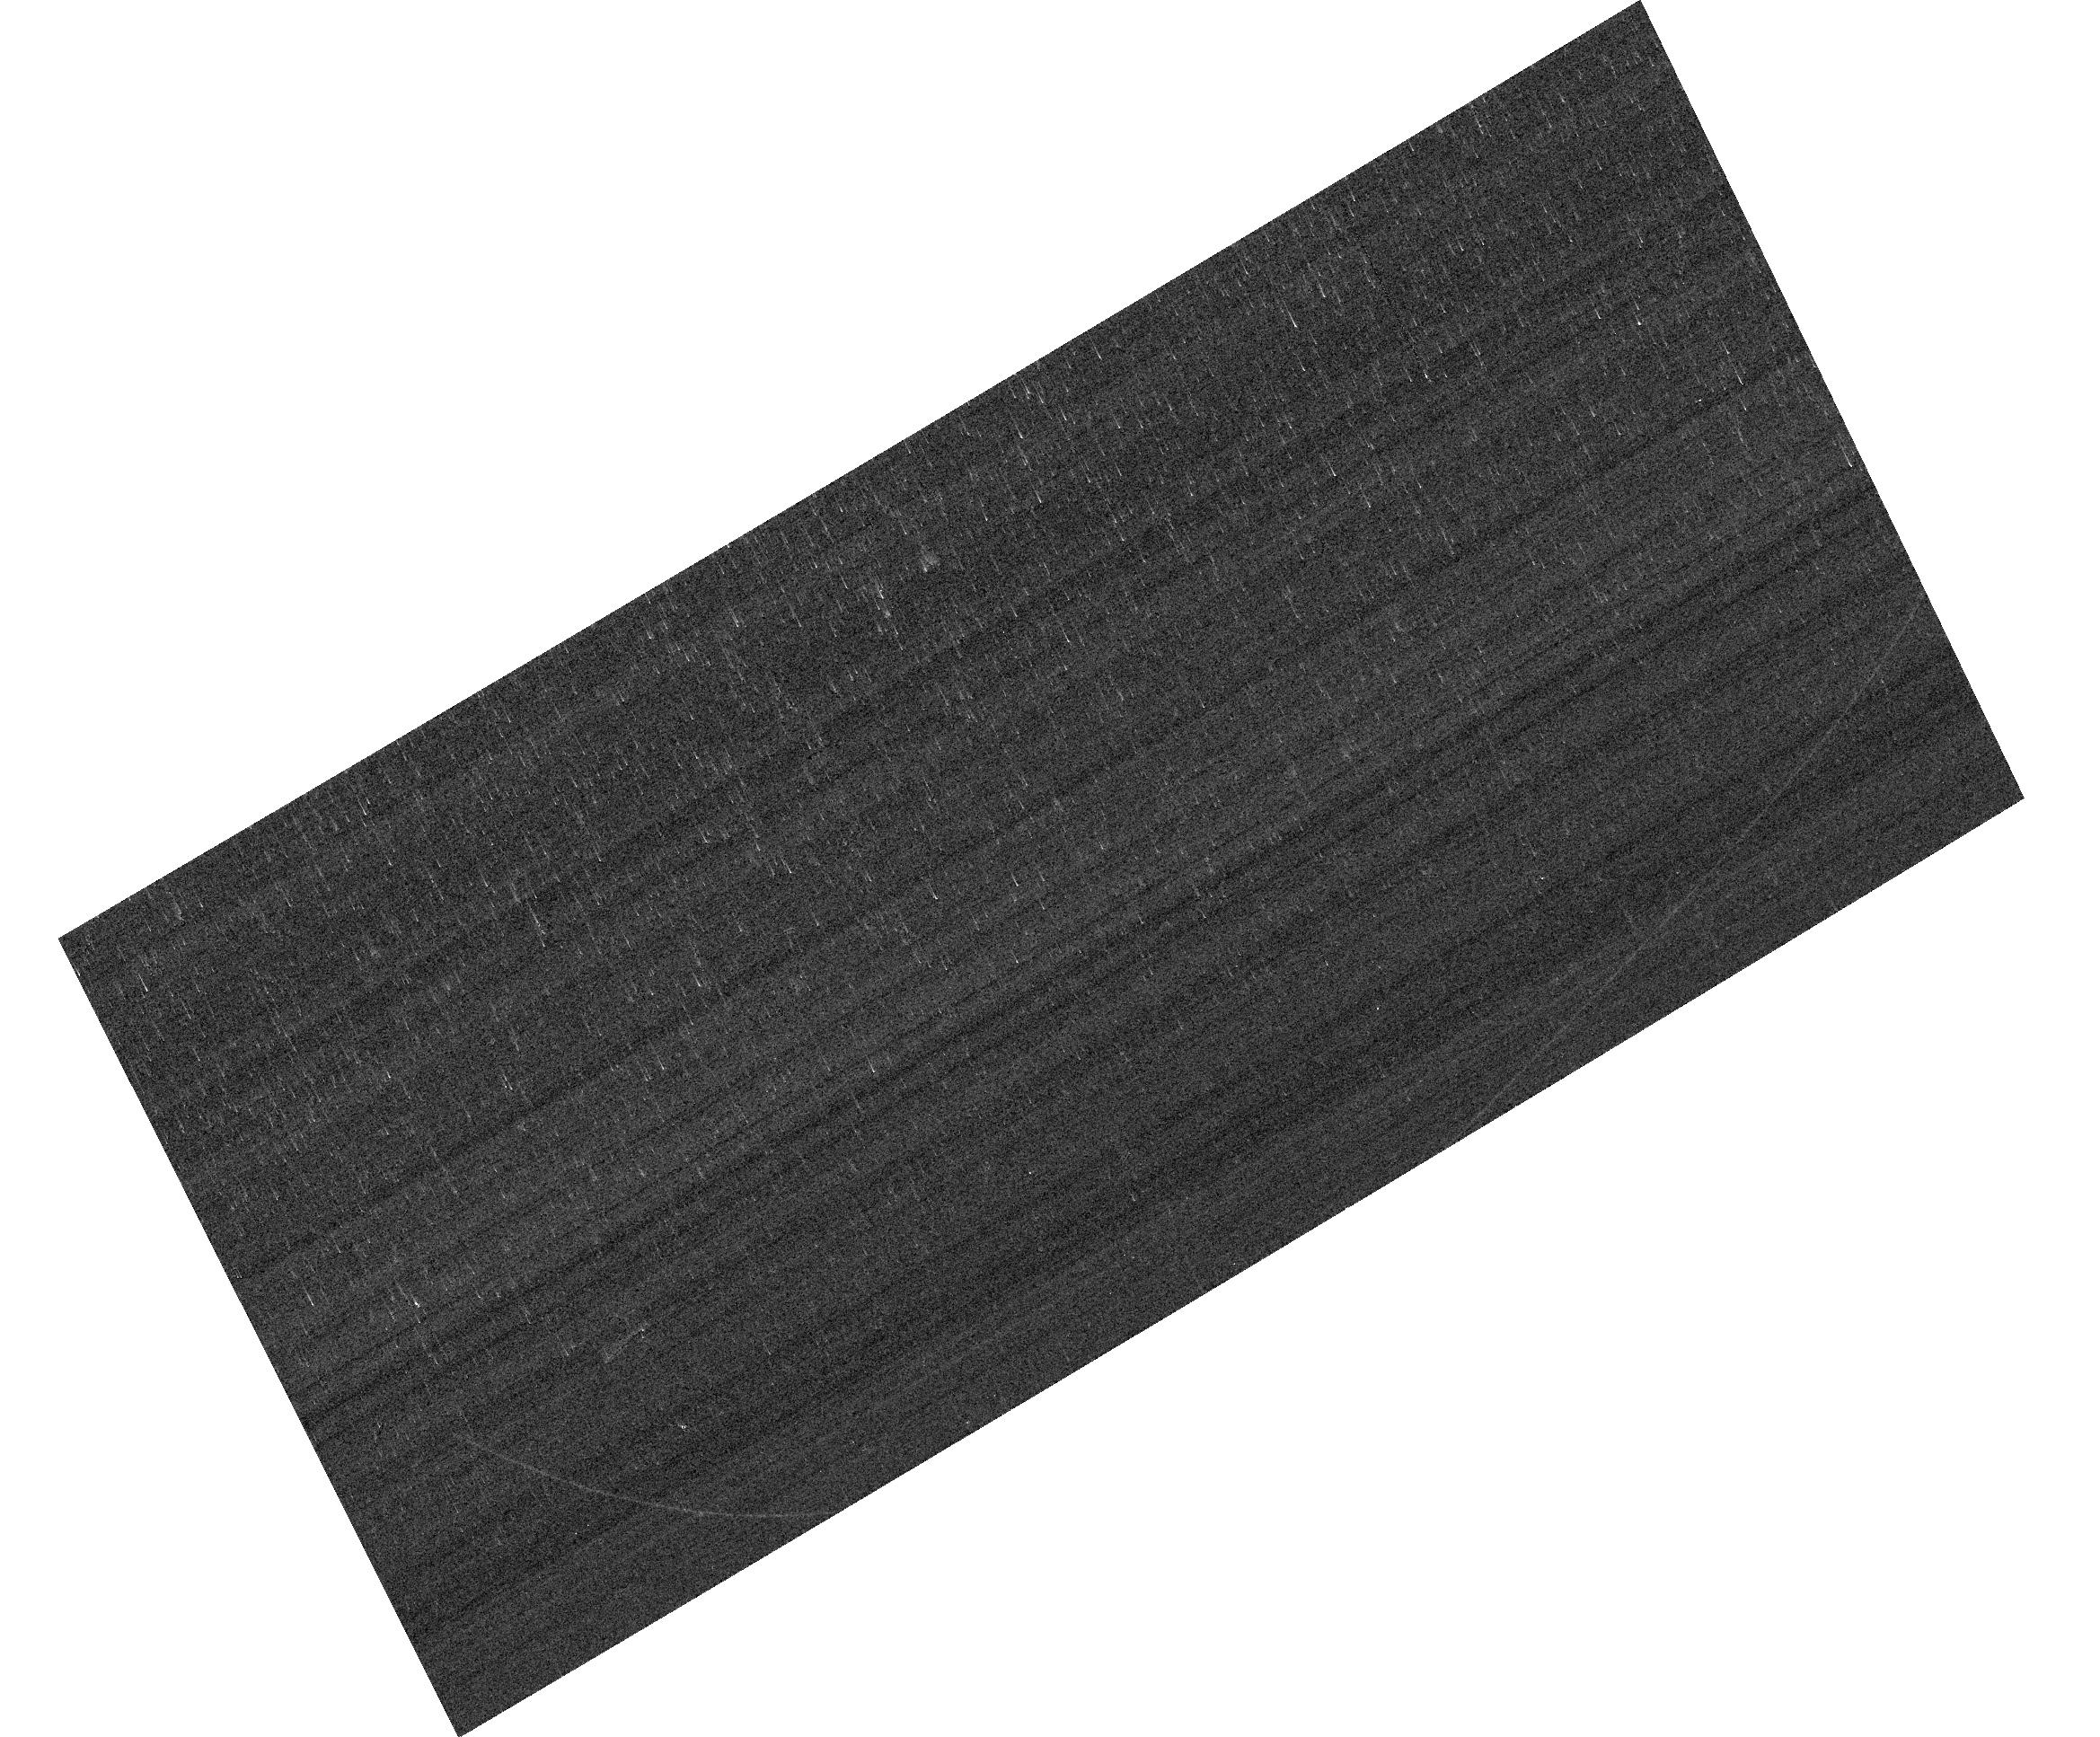
Target: GRW+70D5824. Instrument: ACS/WFC. Filter: F658N. Exposure: 2 min. Observation ID: hst_17984_03_acs_wfc_f658n_jflp03

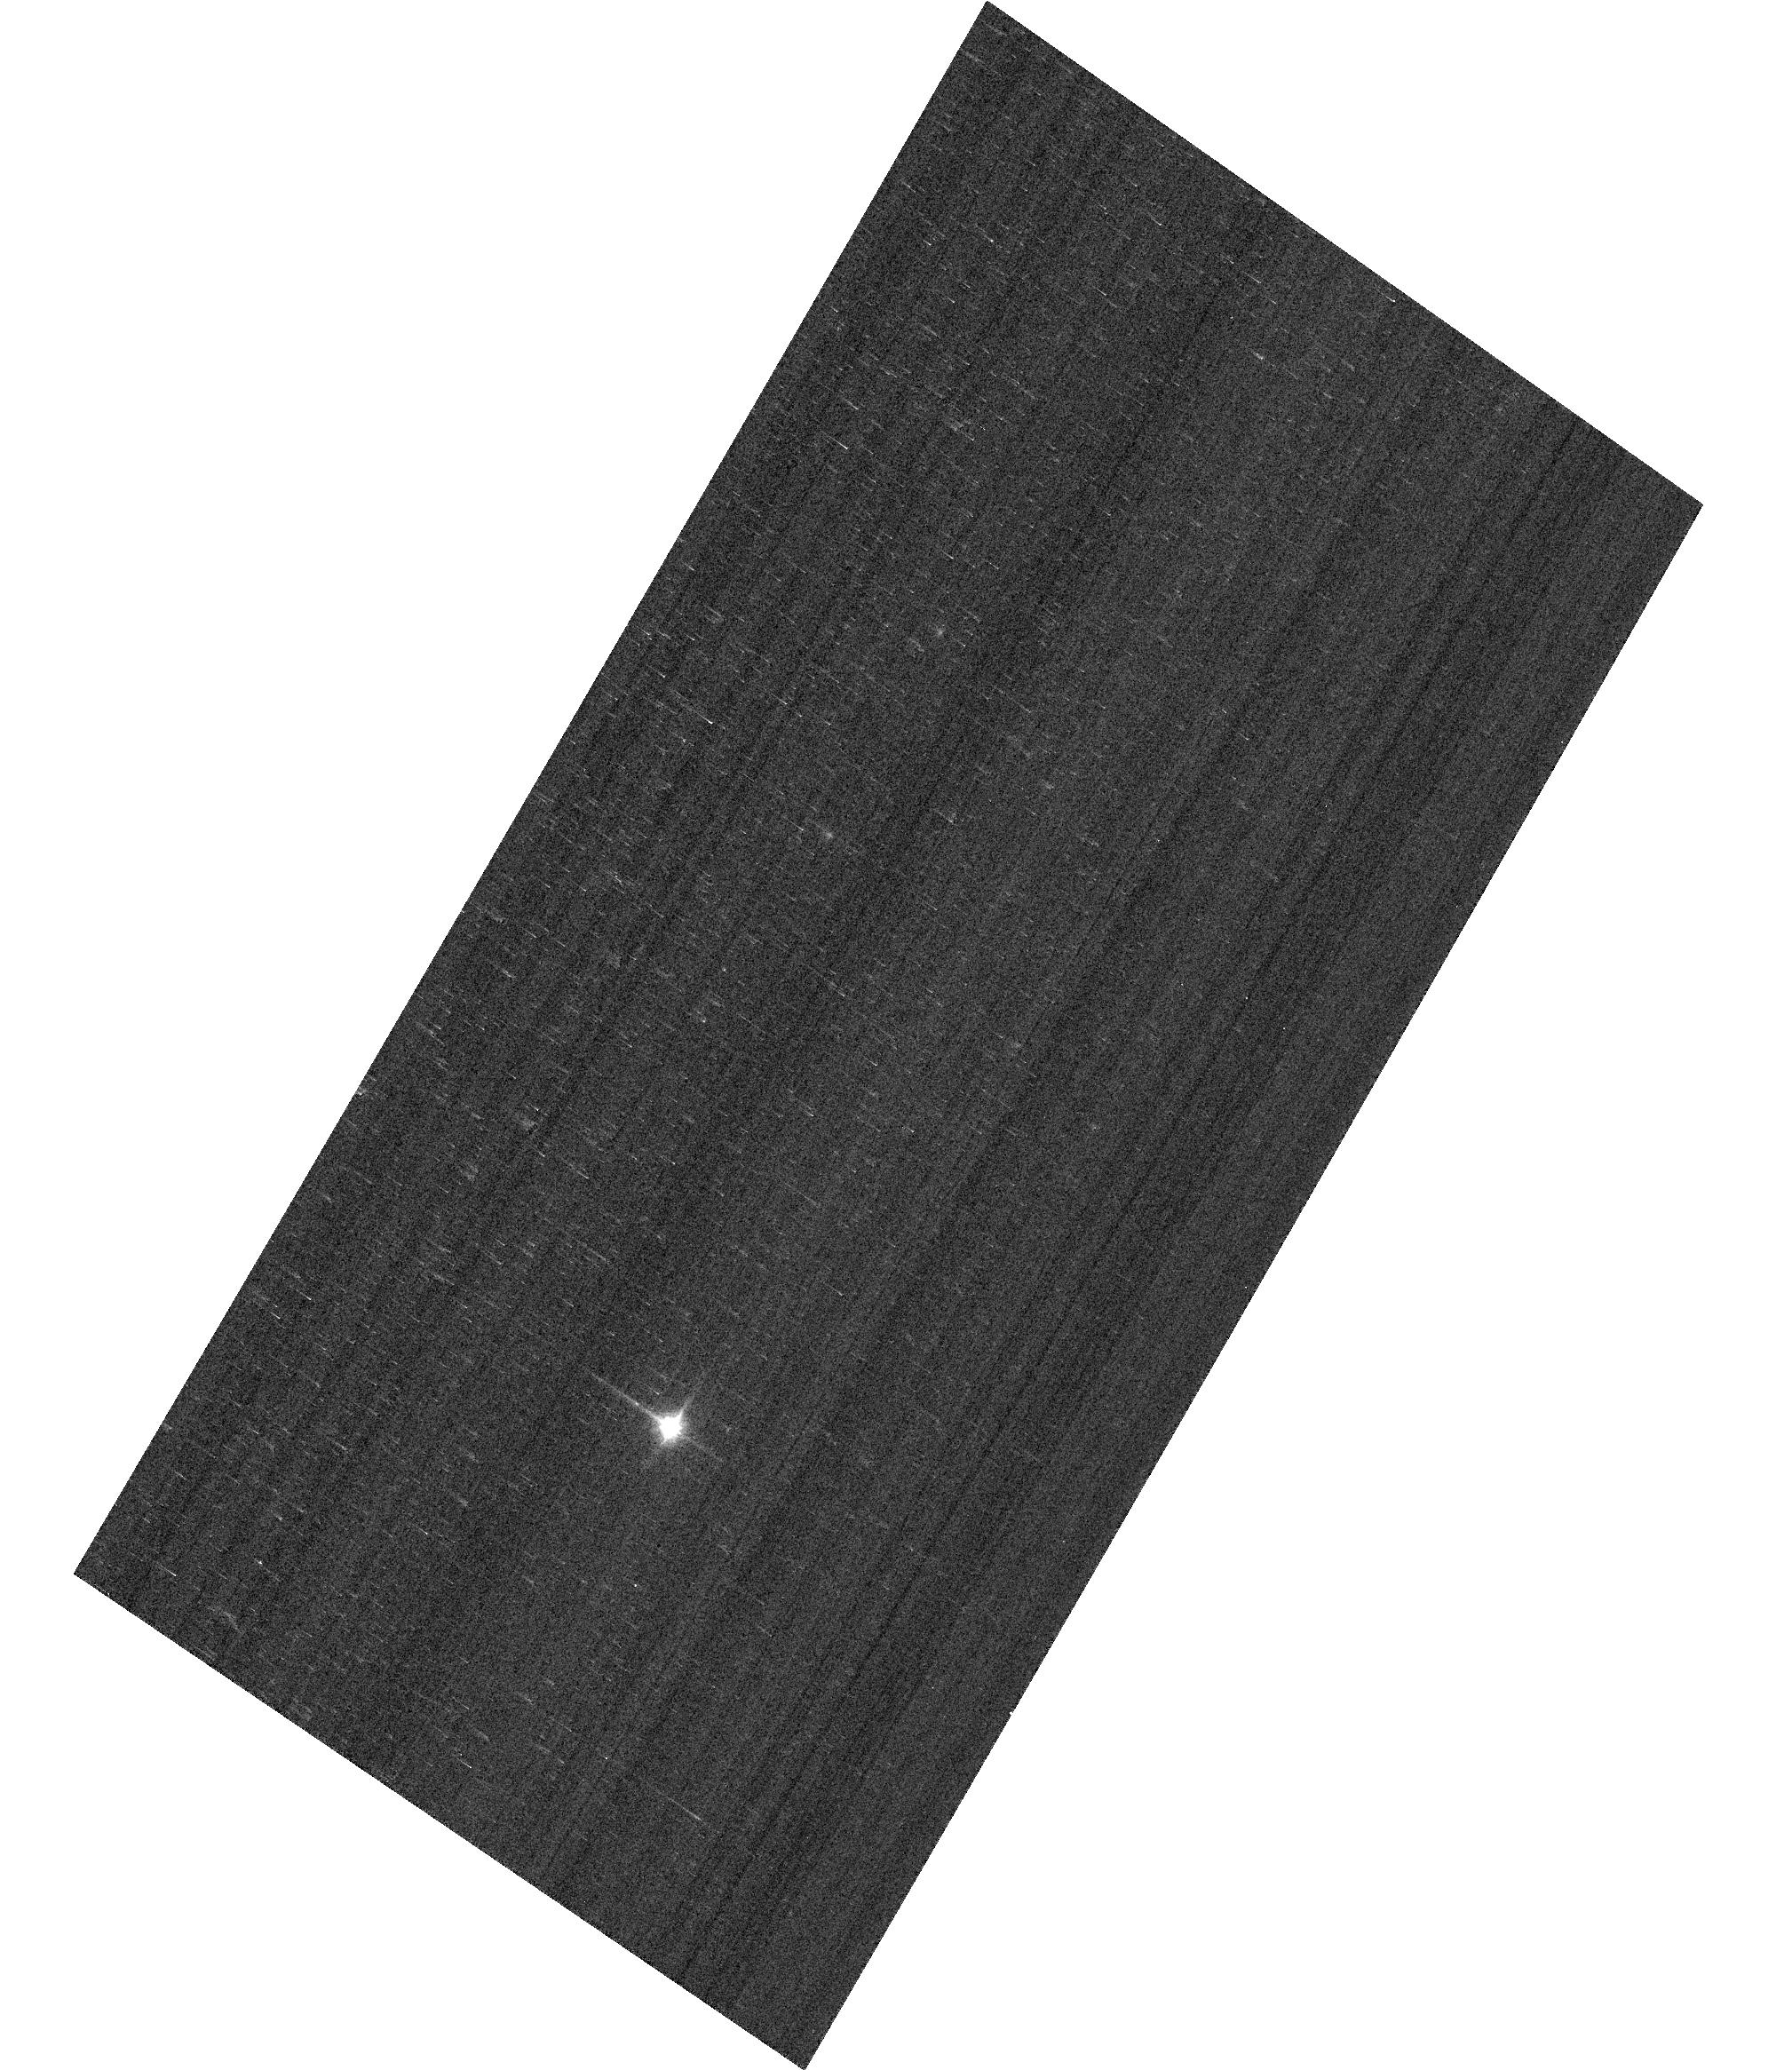
Target: GD153. Instrument: ACS/WFC. Filter: F850LP. Exposure: 1 min. Observation ID: hst_17984_05_acs_wfc_f850lp_jflp05

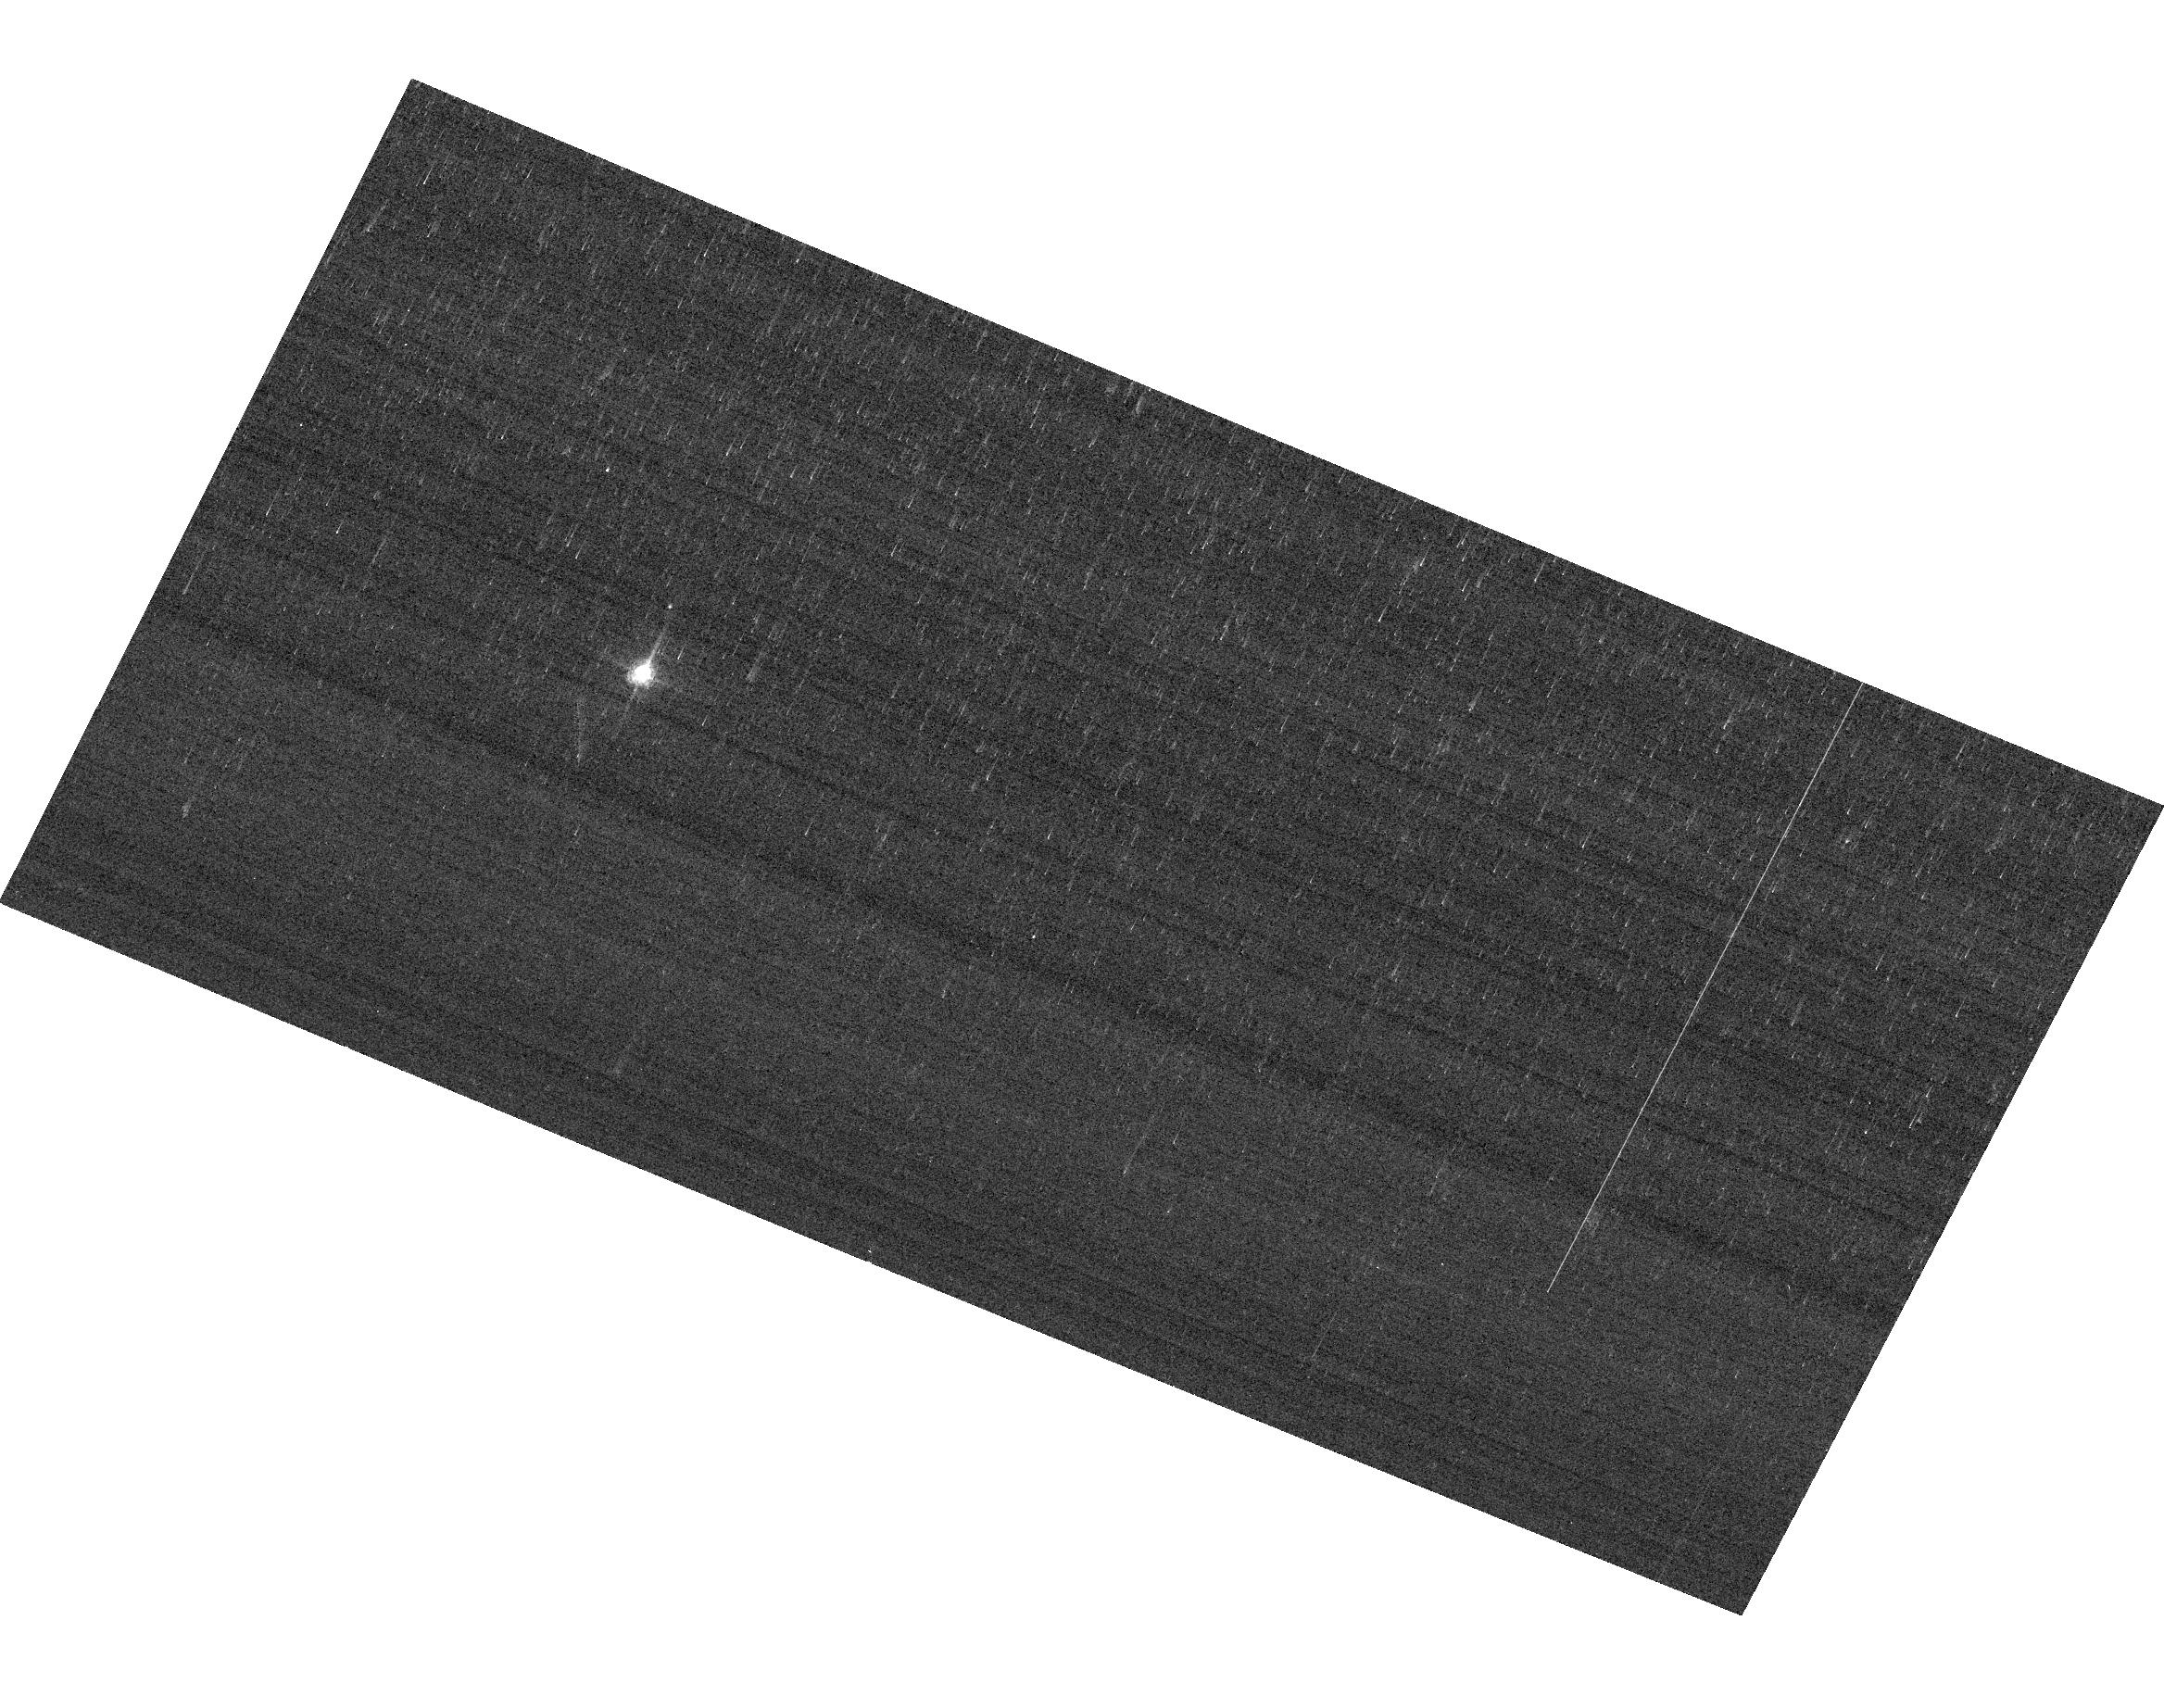
Target: GRW+70D5824. Instrument: ACS/WFC. Filter: F658N. Exposure: 2 min. Observation ID: hst_17984_06_acs_wfc_f658n_jflp06

ACS Photometric Calibration (PI: Anand, Gagandeep Singh)

Monitor the change in sensitivity over time with visits to the WD standard stars, GD71, GD153, G191B2B, and GRW+70 5824. Verify and refine the WFC photometric calibrations and repeatability measures. Single bright stars with photon statistical noise of ~0.2% are a more precise and straightforward approach to measuring sensitivity changes than with the multitude of stars in 47 Tuc. This program has executed annually since Cycle 19.